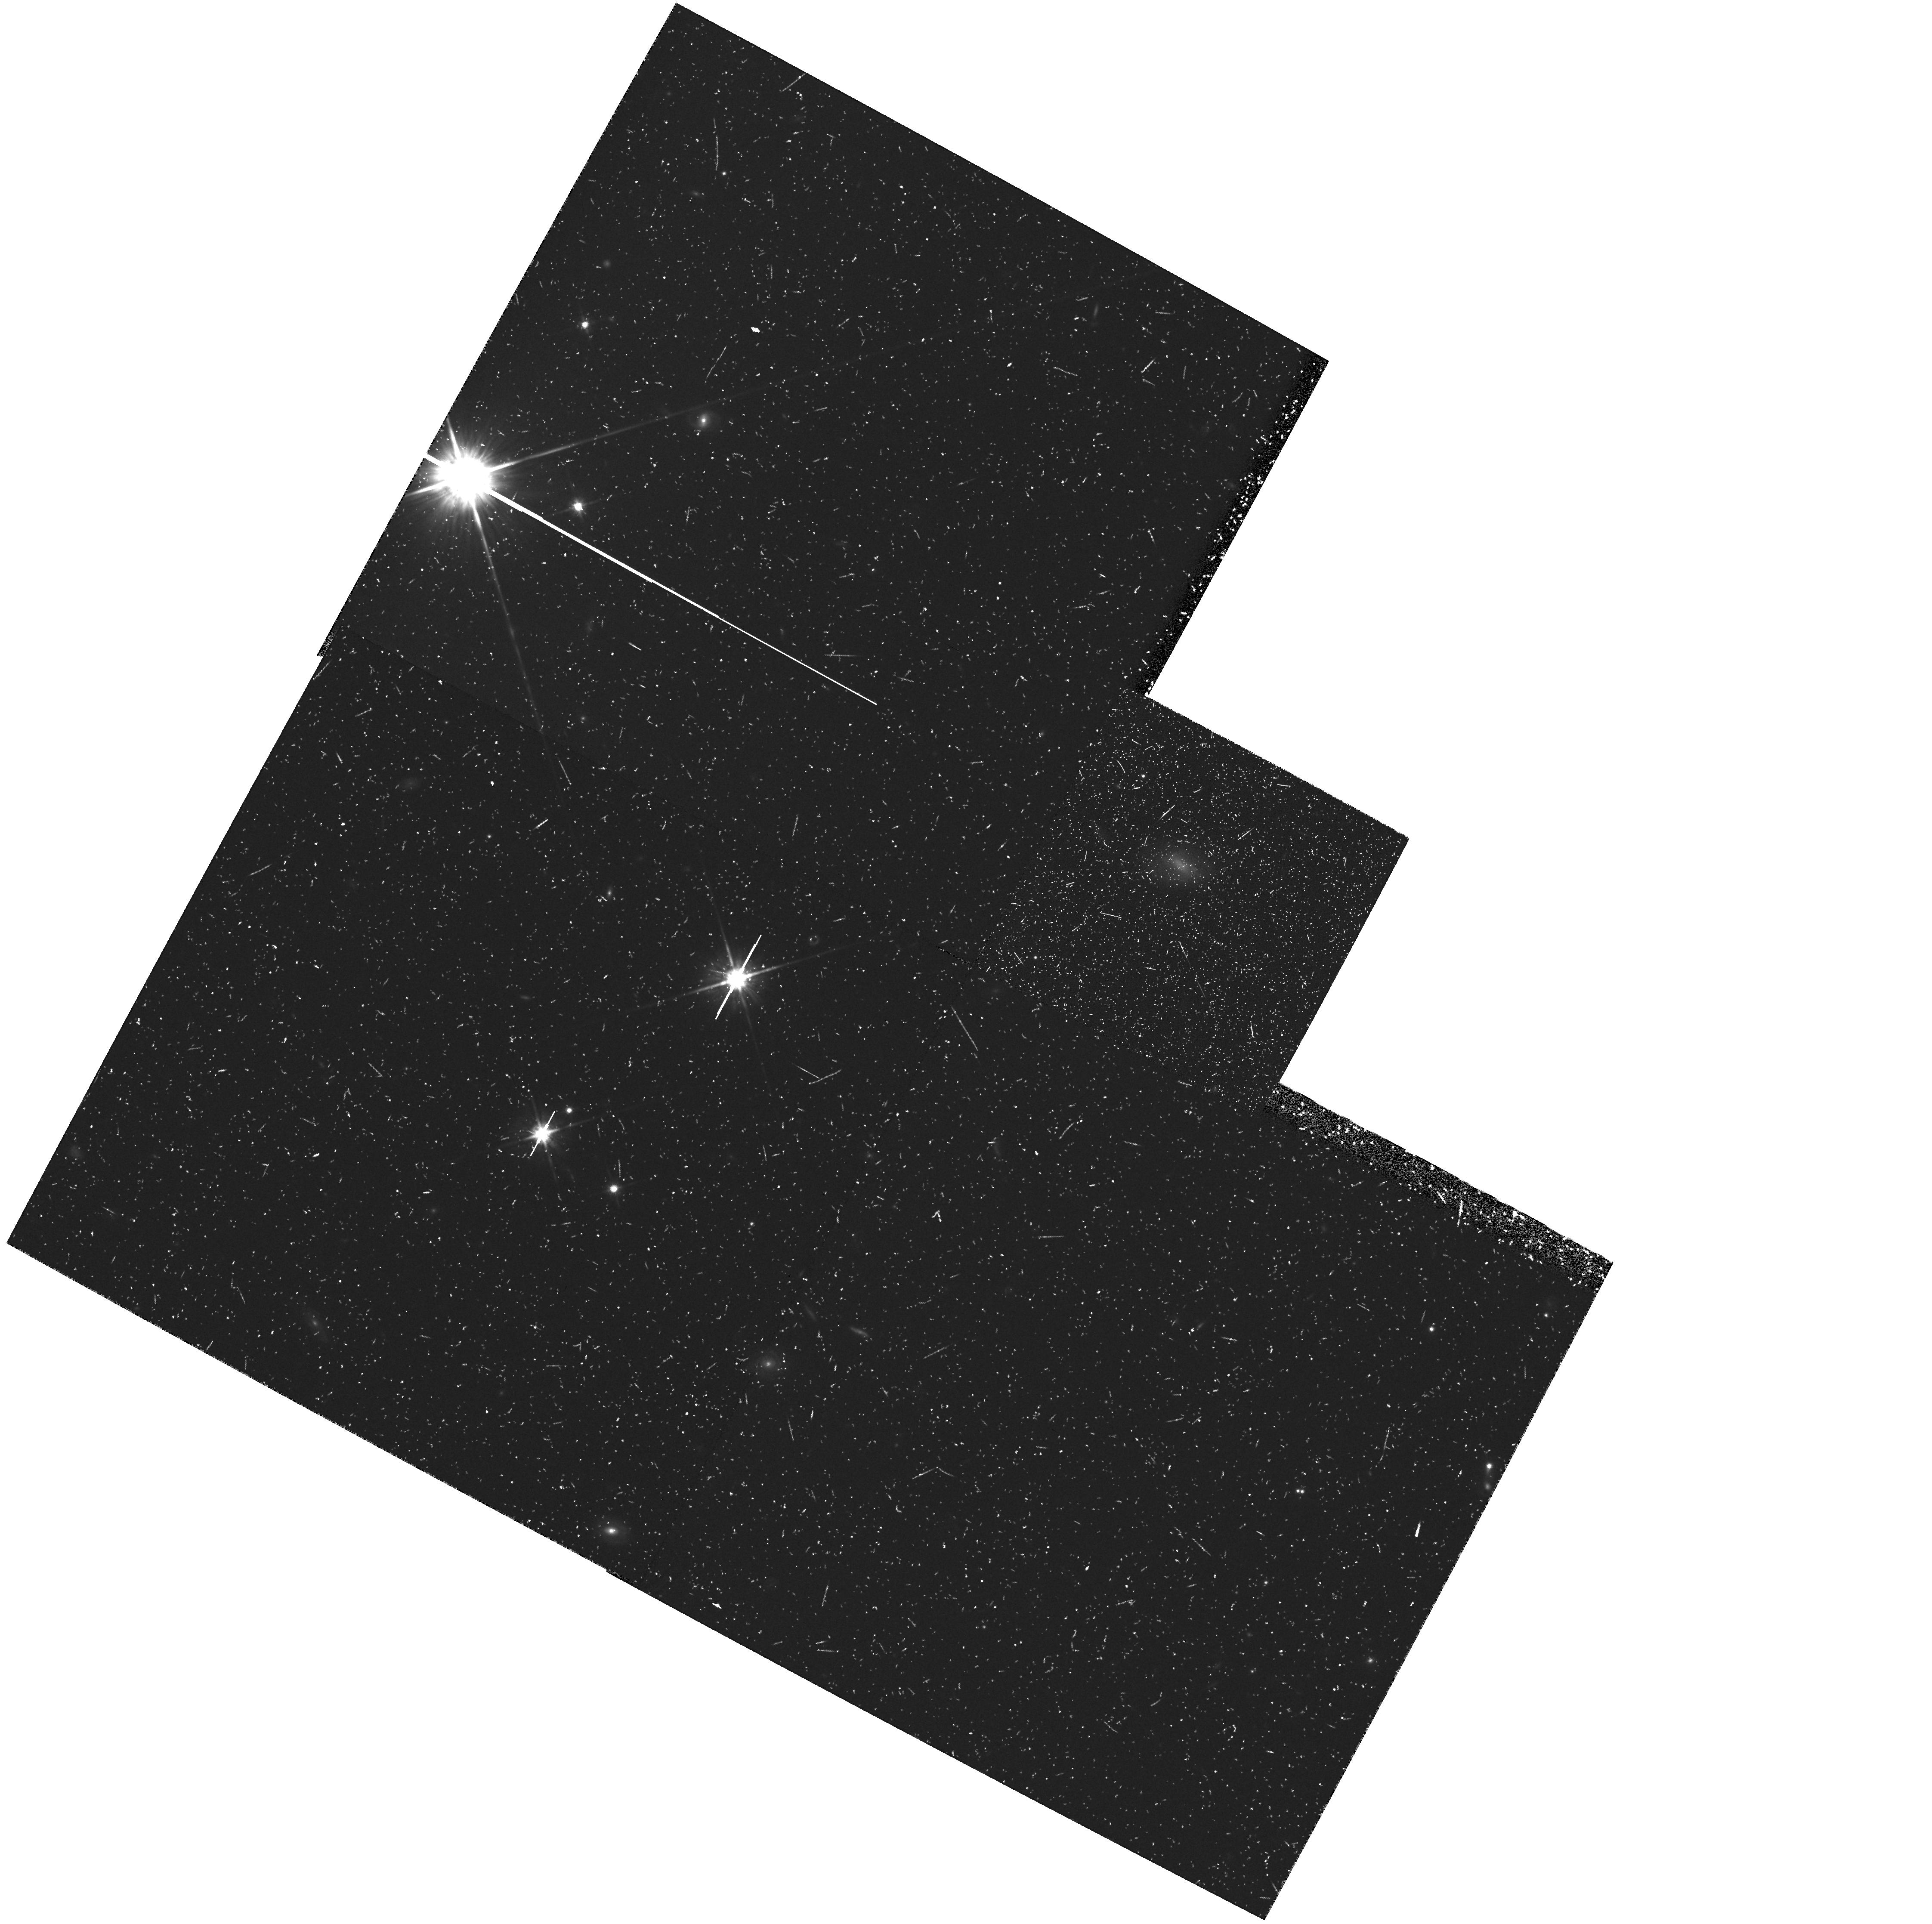
Target: field at RA 166.760°, Dec -18.280°. Instrument: WFPC2/PC. Filter: F814W. Exposure: 47 min. Observation ID: hst_5971_74_wfpc2_pc_f814w_u2oq74

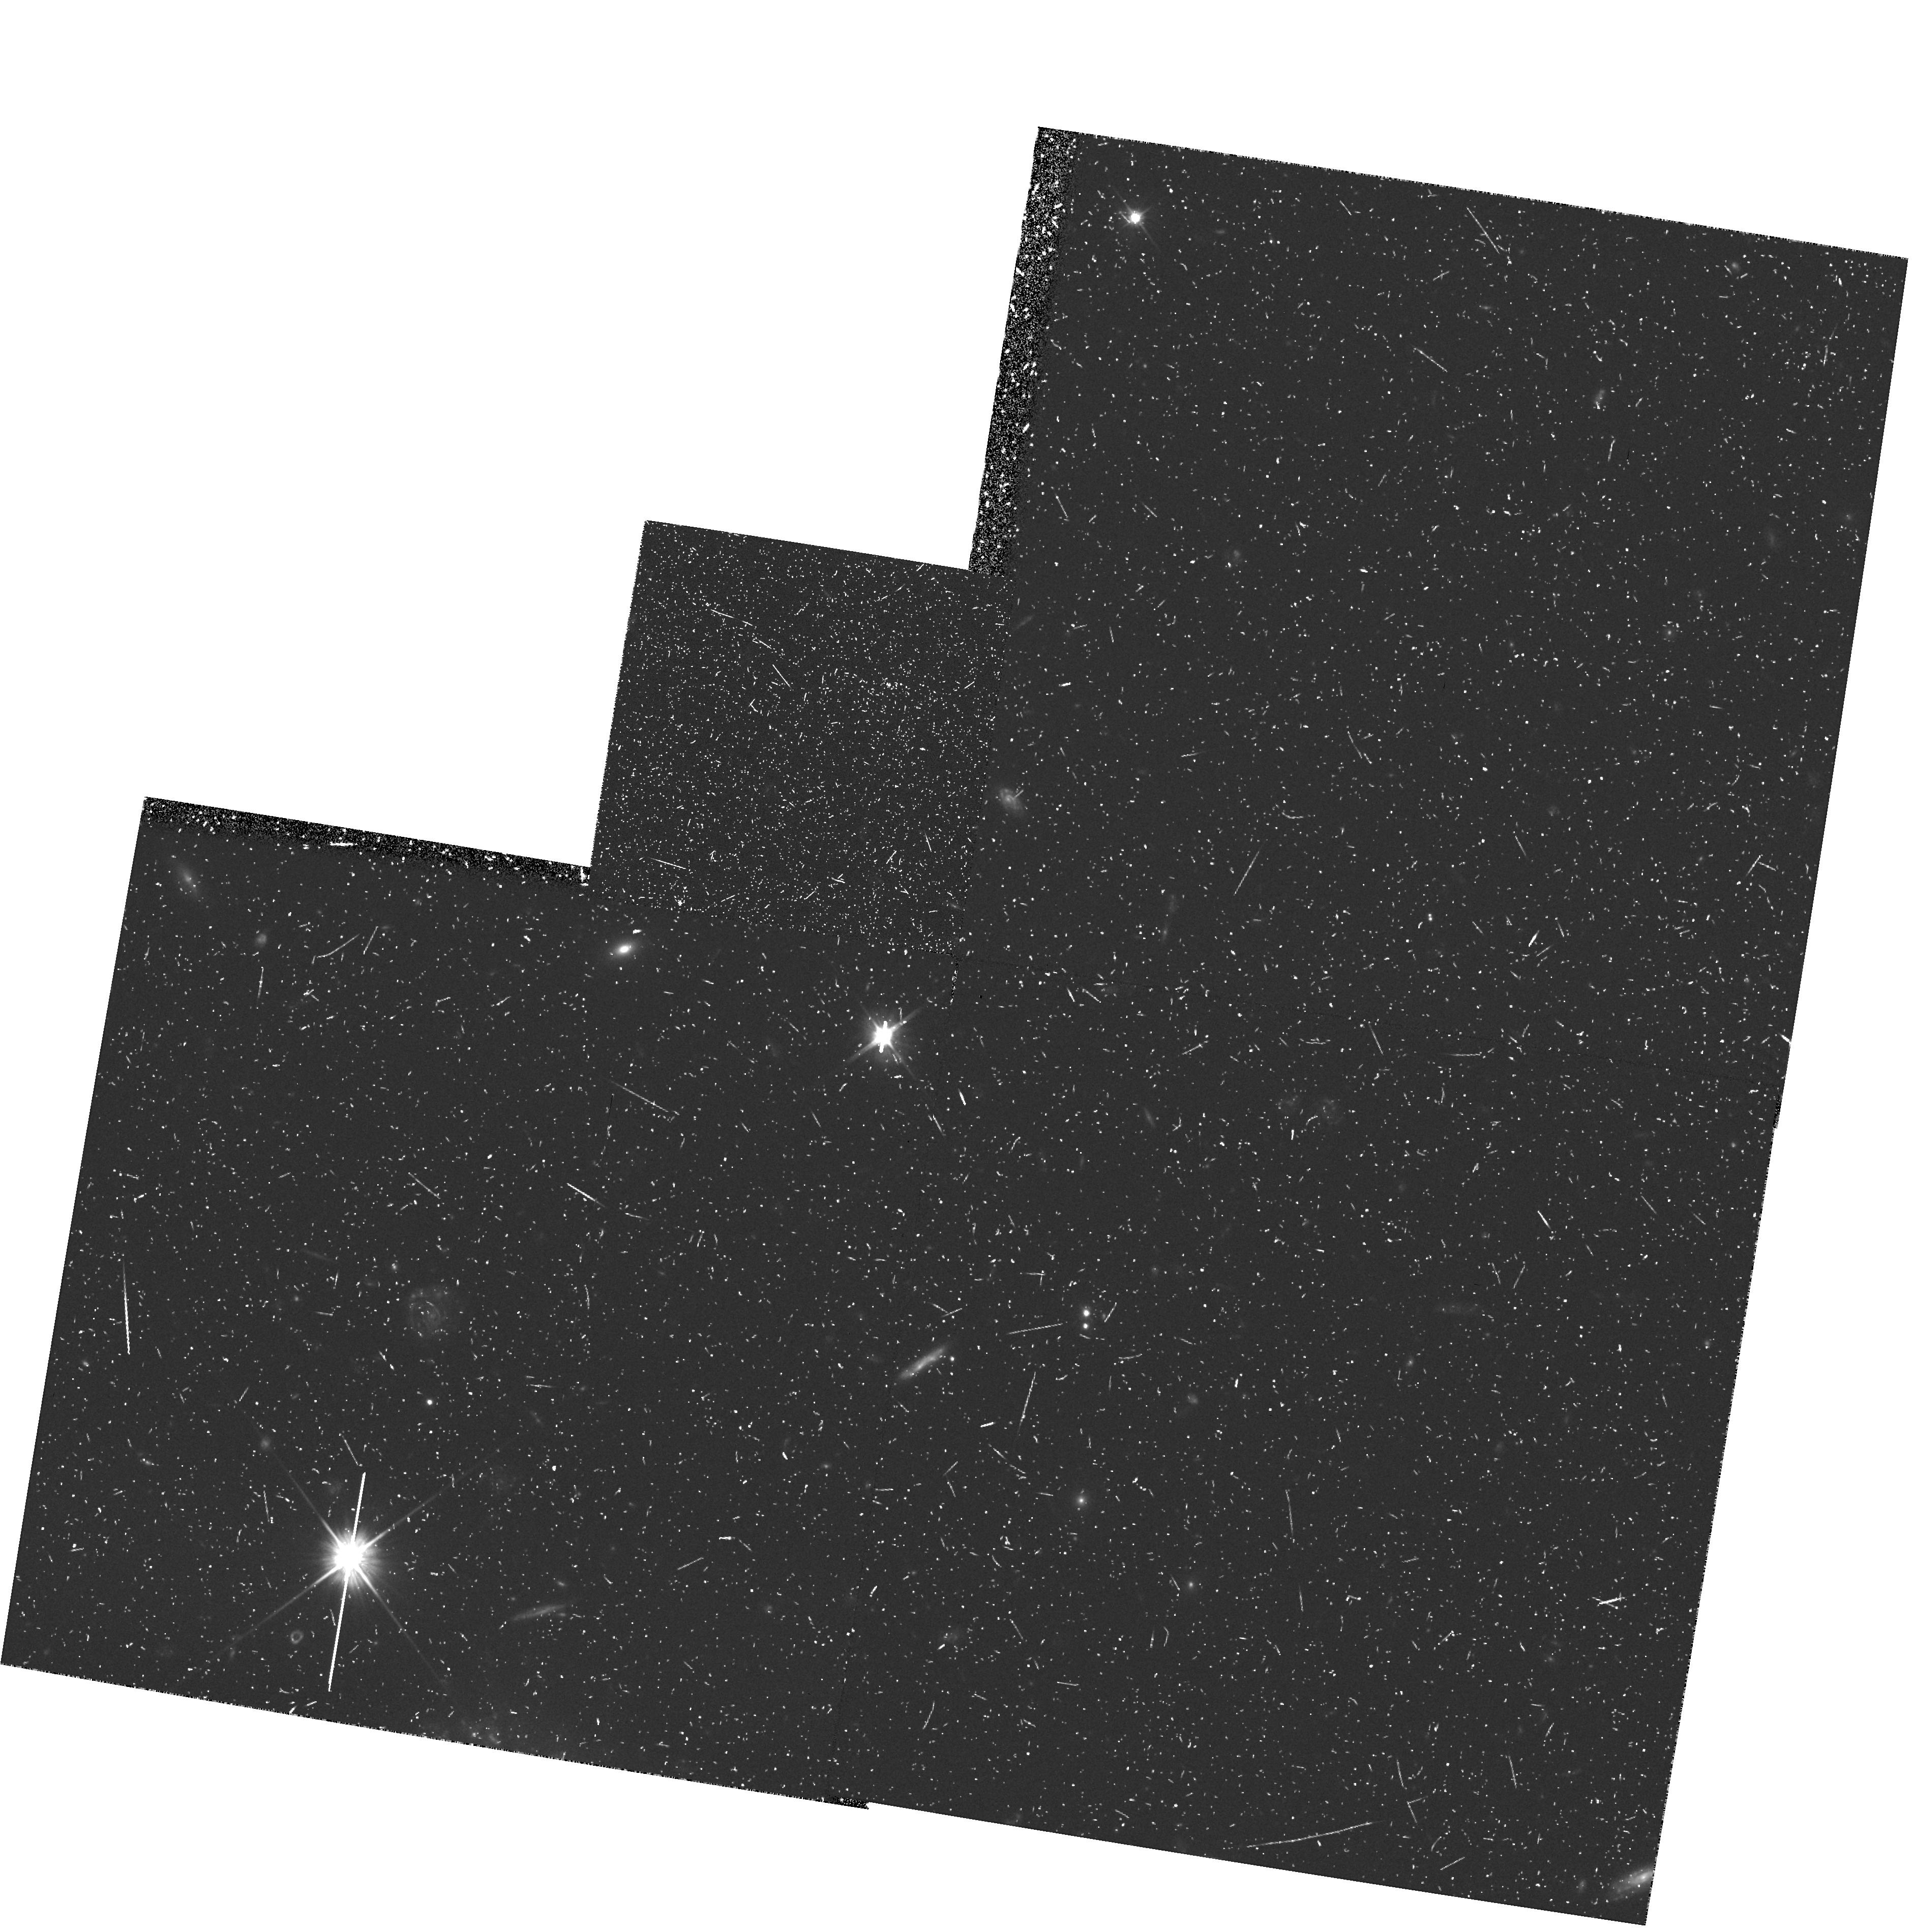
Target: field at RA 6.224°, Dec -27.273°. Instrument: WFPC2/PC. Filter: F606W. Exposure: 47 min. Observation ID: hst_5971_6d_wfpc2_pc_f606w_u2oq6d

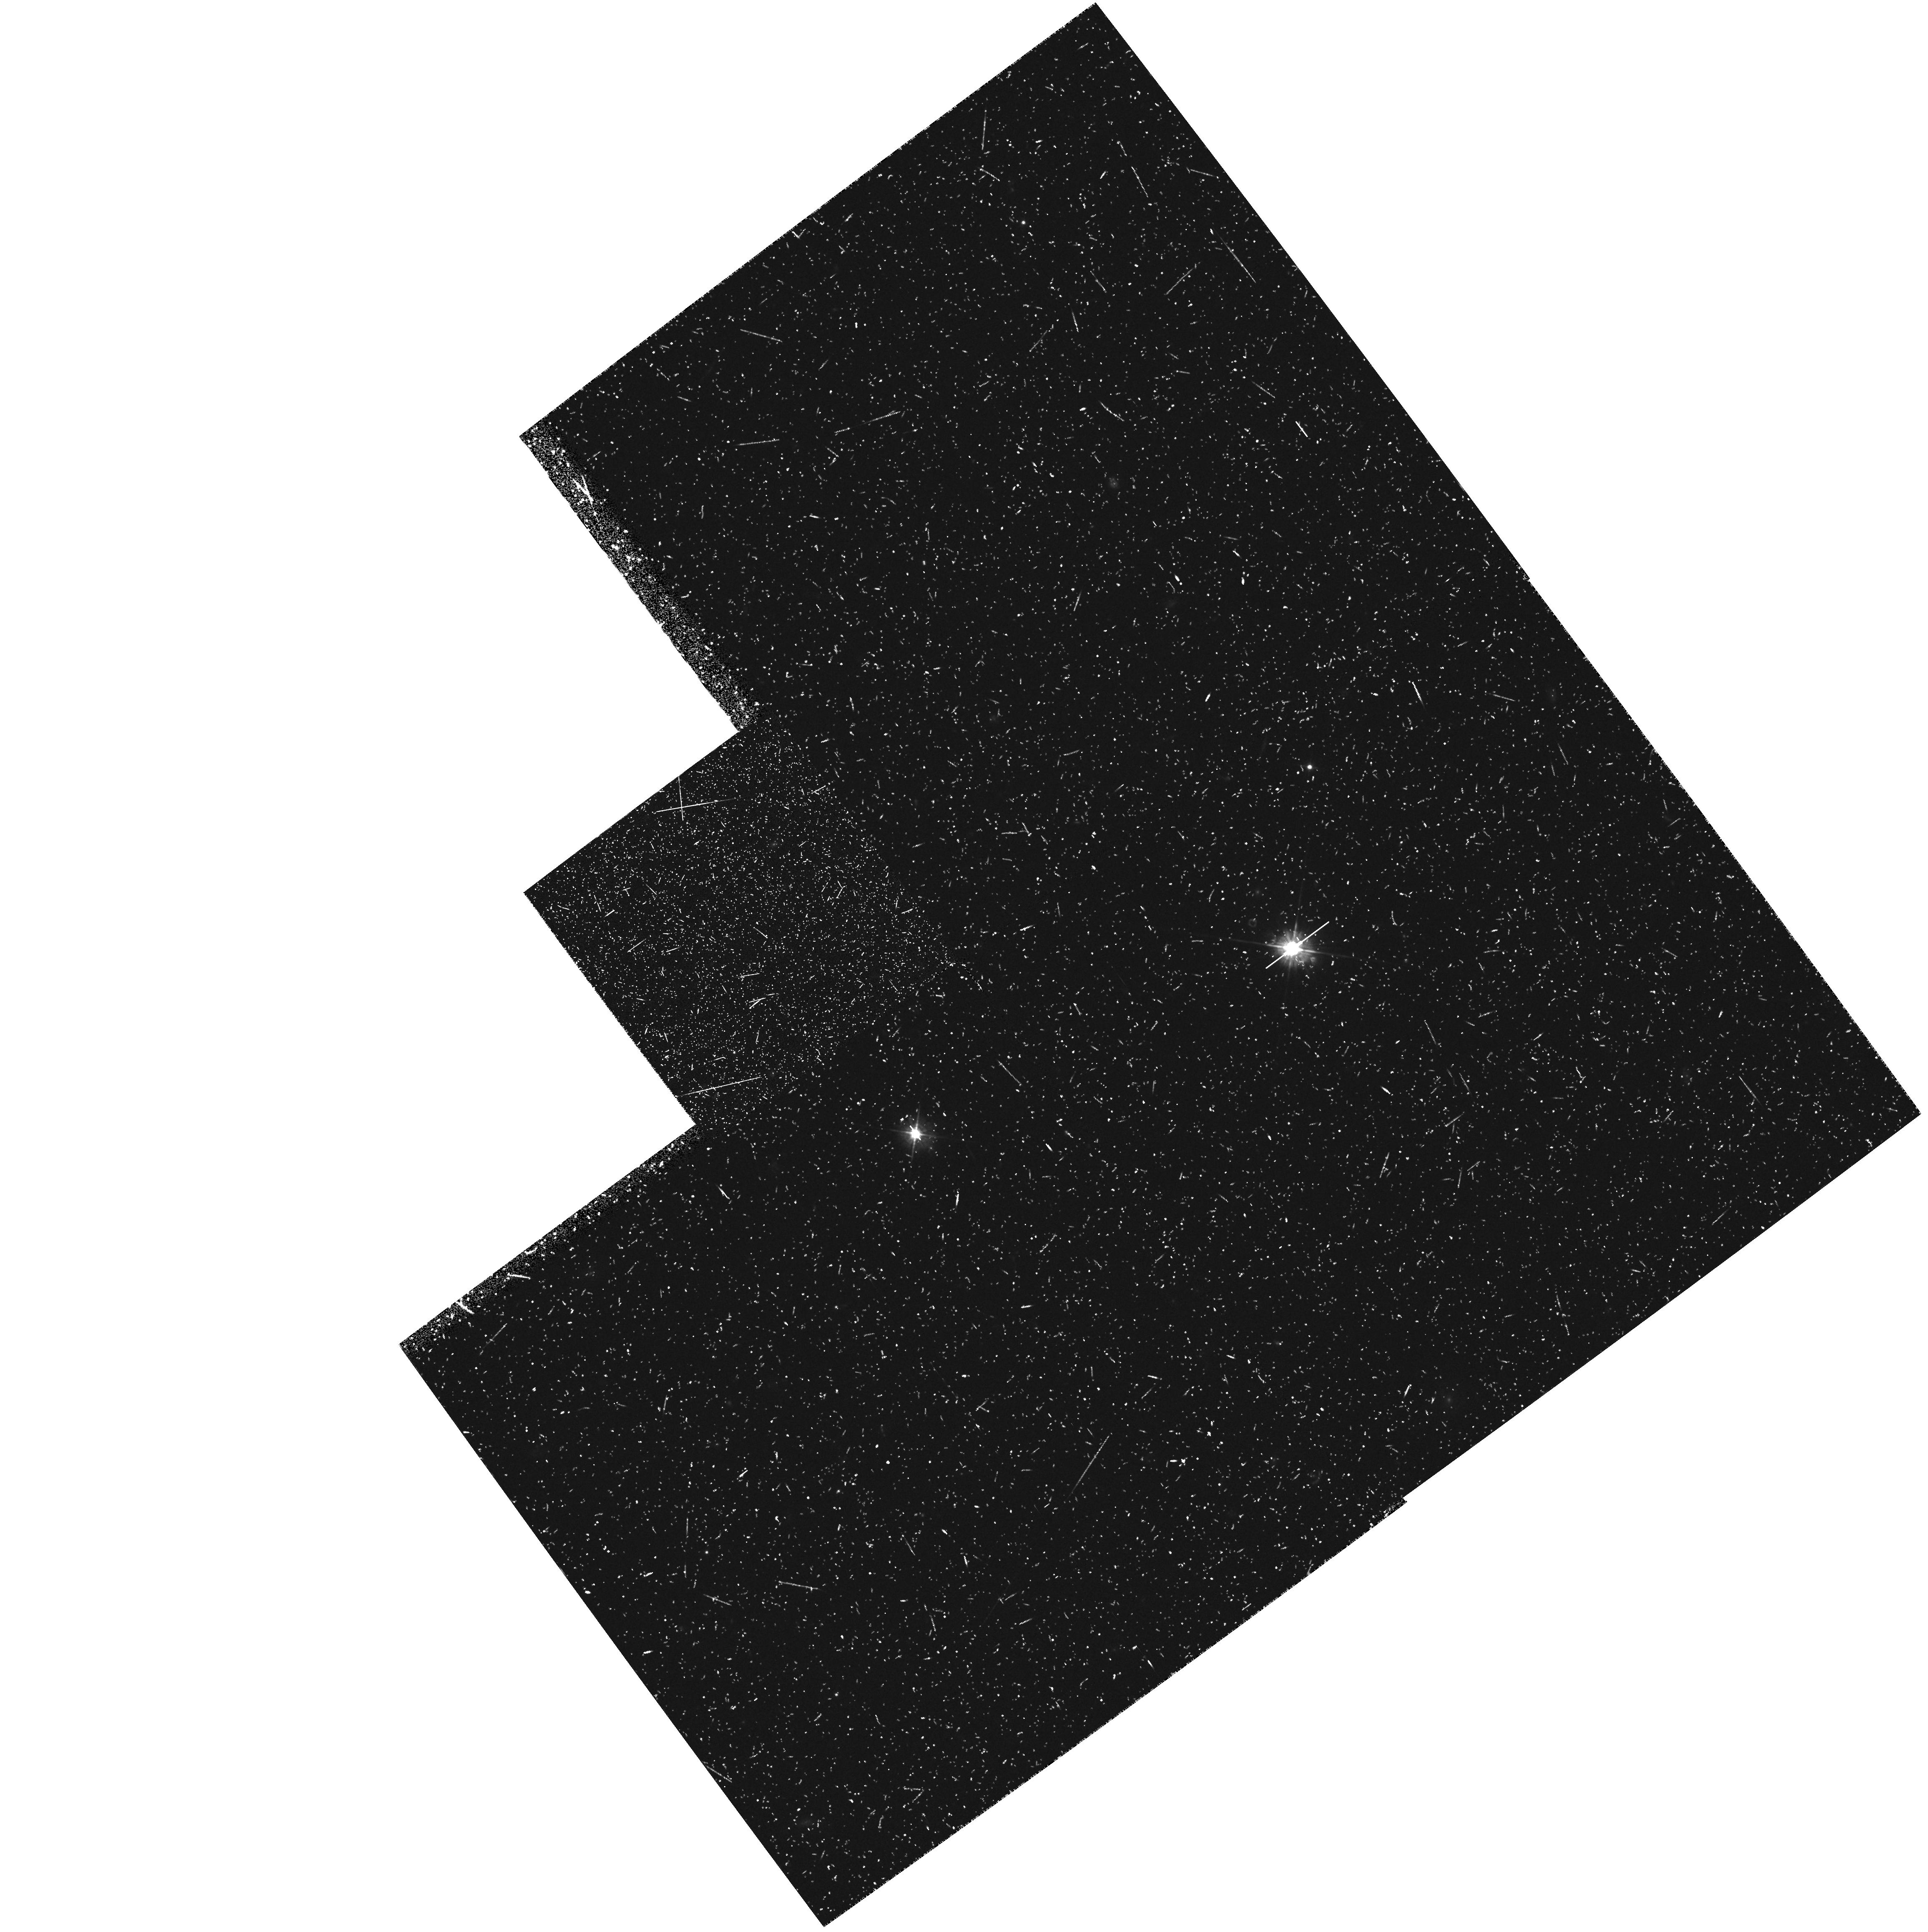
Target: field at RA 235.849°, Dec 53.880°. Instrument: WFPC2/PC. Filter: F450W. Exposure: 50 min. Observation ID: hst_5971_3k_wfpc2_pc_f450w_u2oq3k

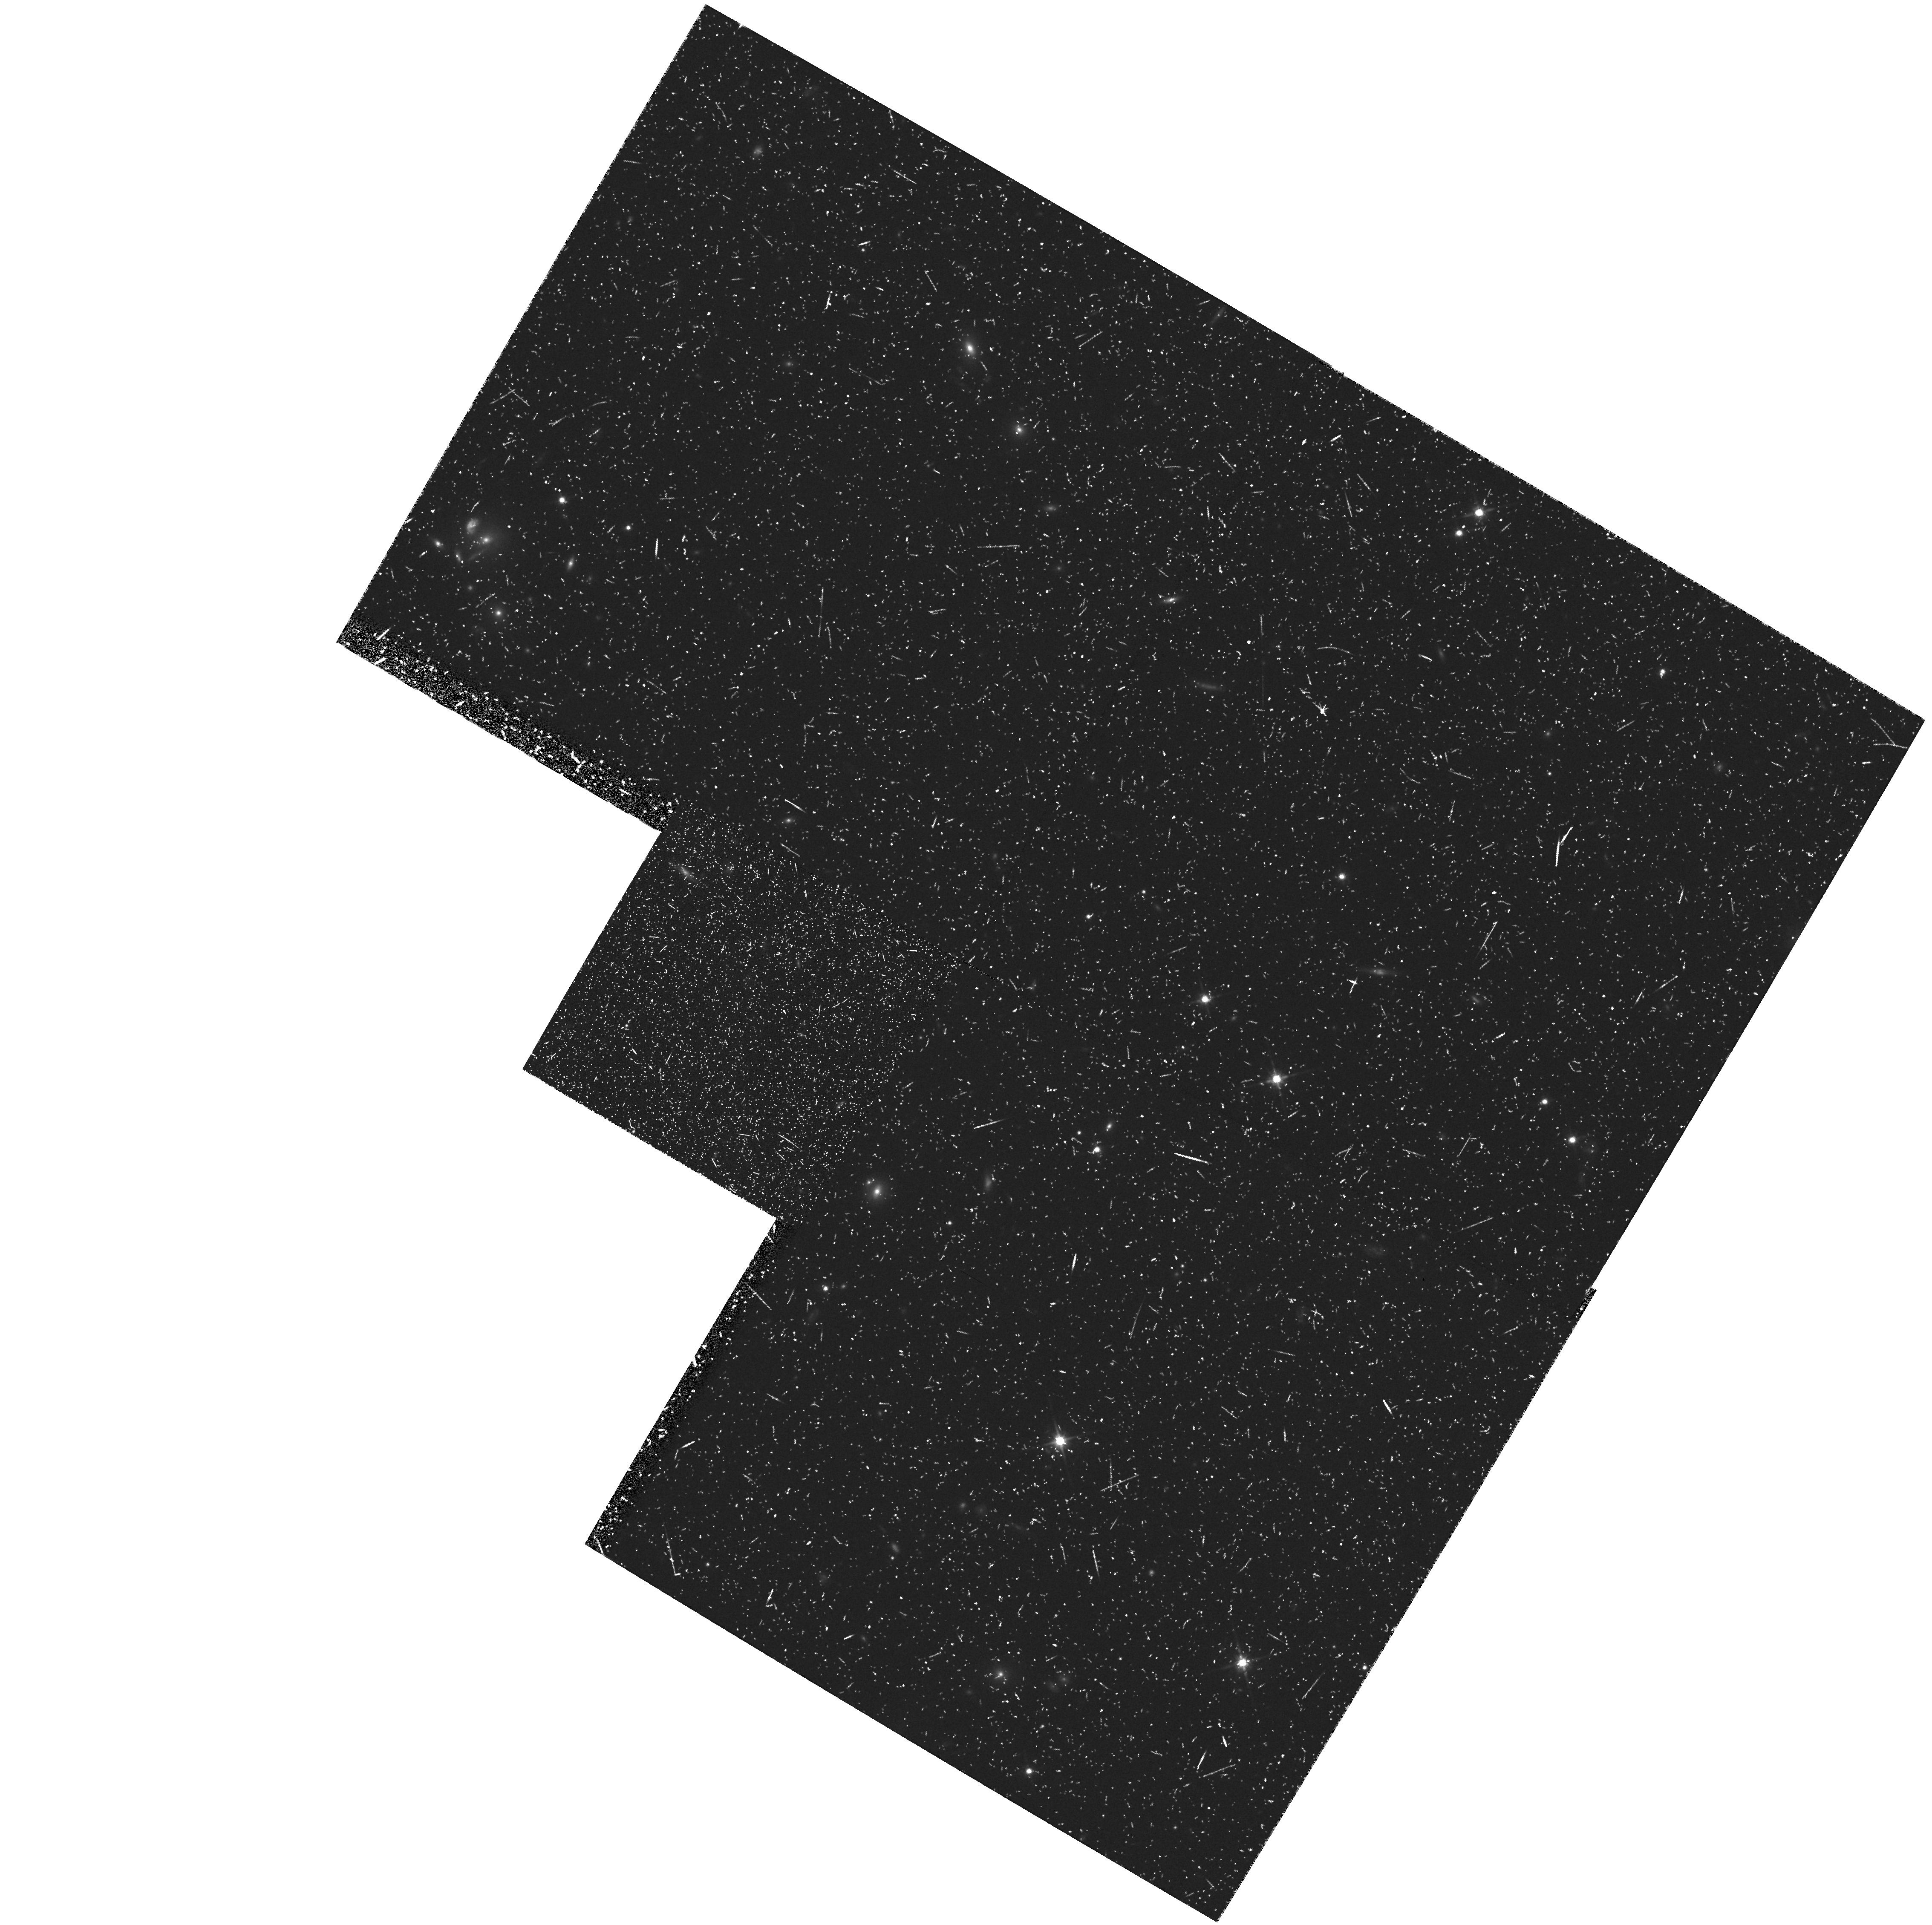
Target: field at RA 161.963°, Dec -25.224°. Instrument: WFPC2/PC. Filter: F814W. Exposure: 48 min. Observation ID: hst_5971_ci_wfpc2_pc_f814w_u2oqci

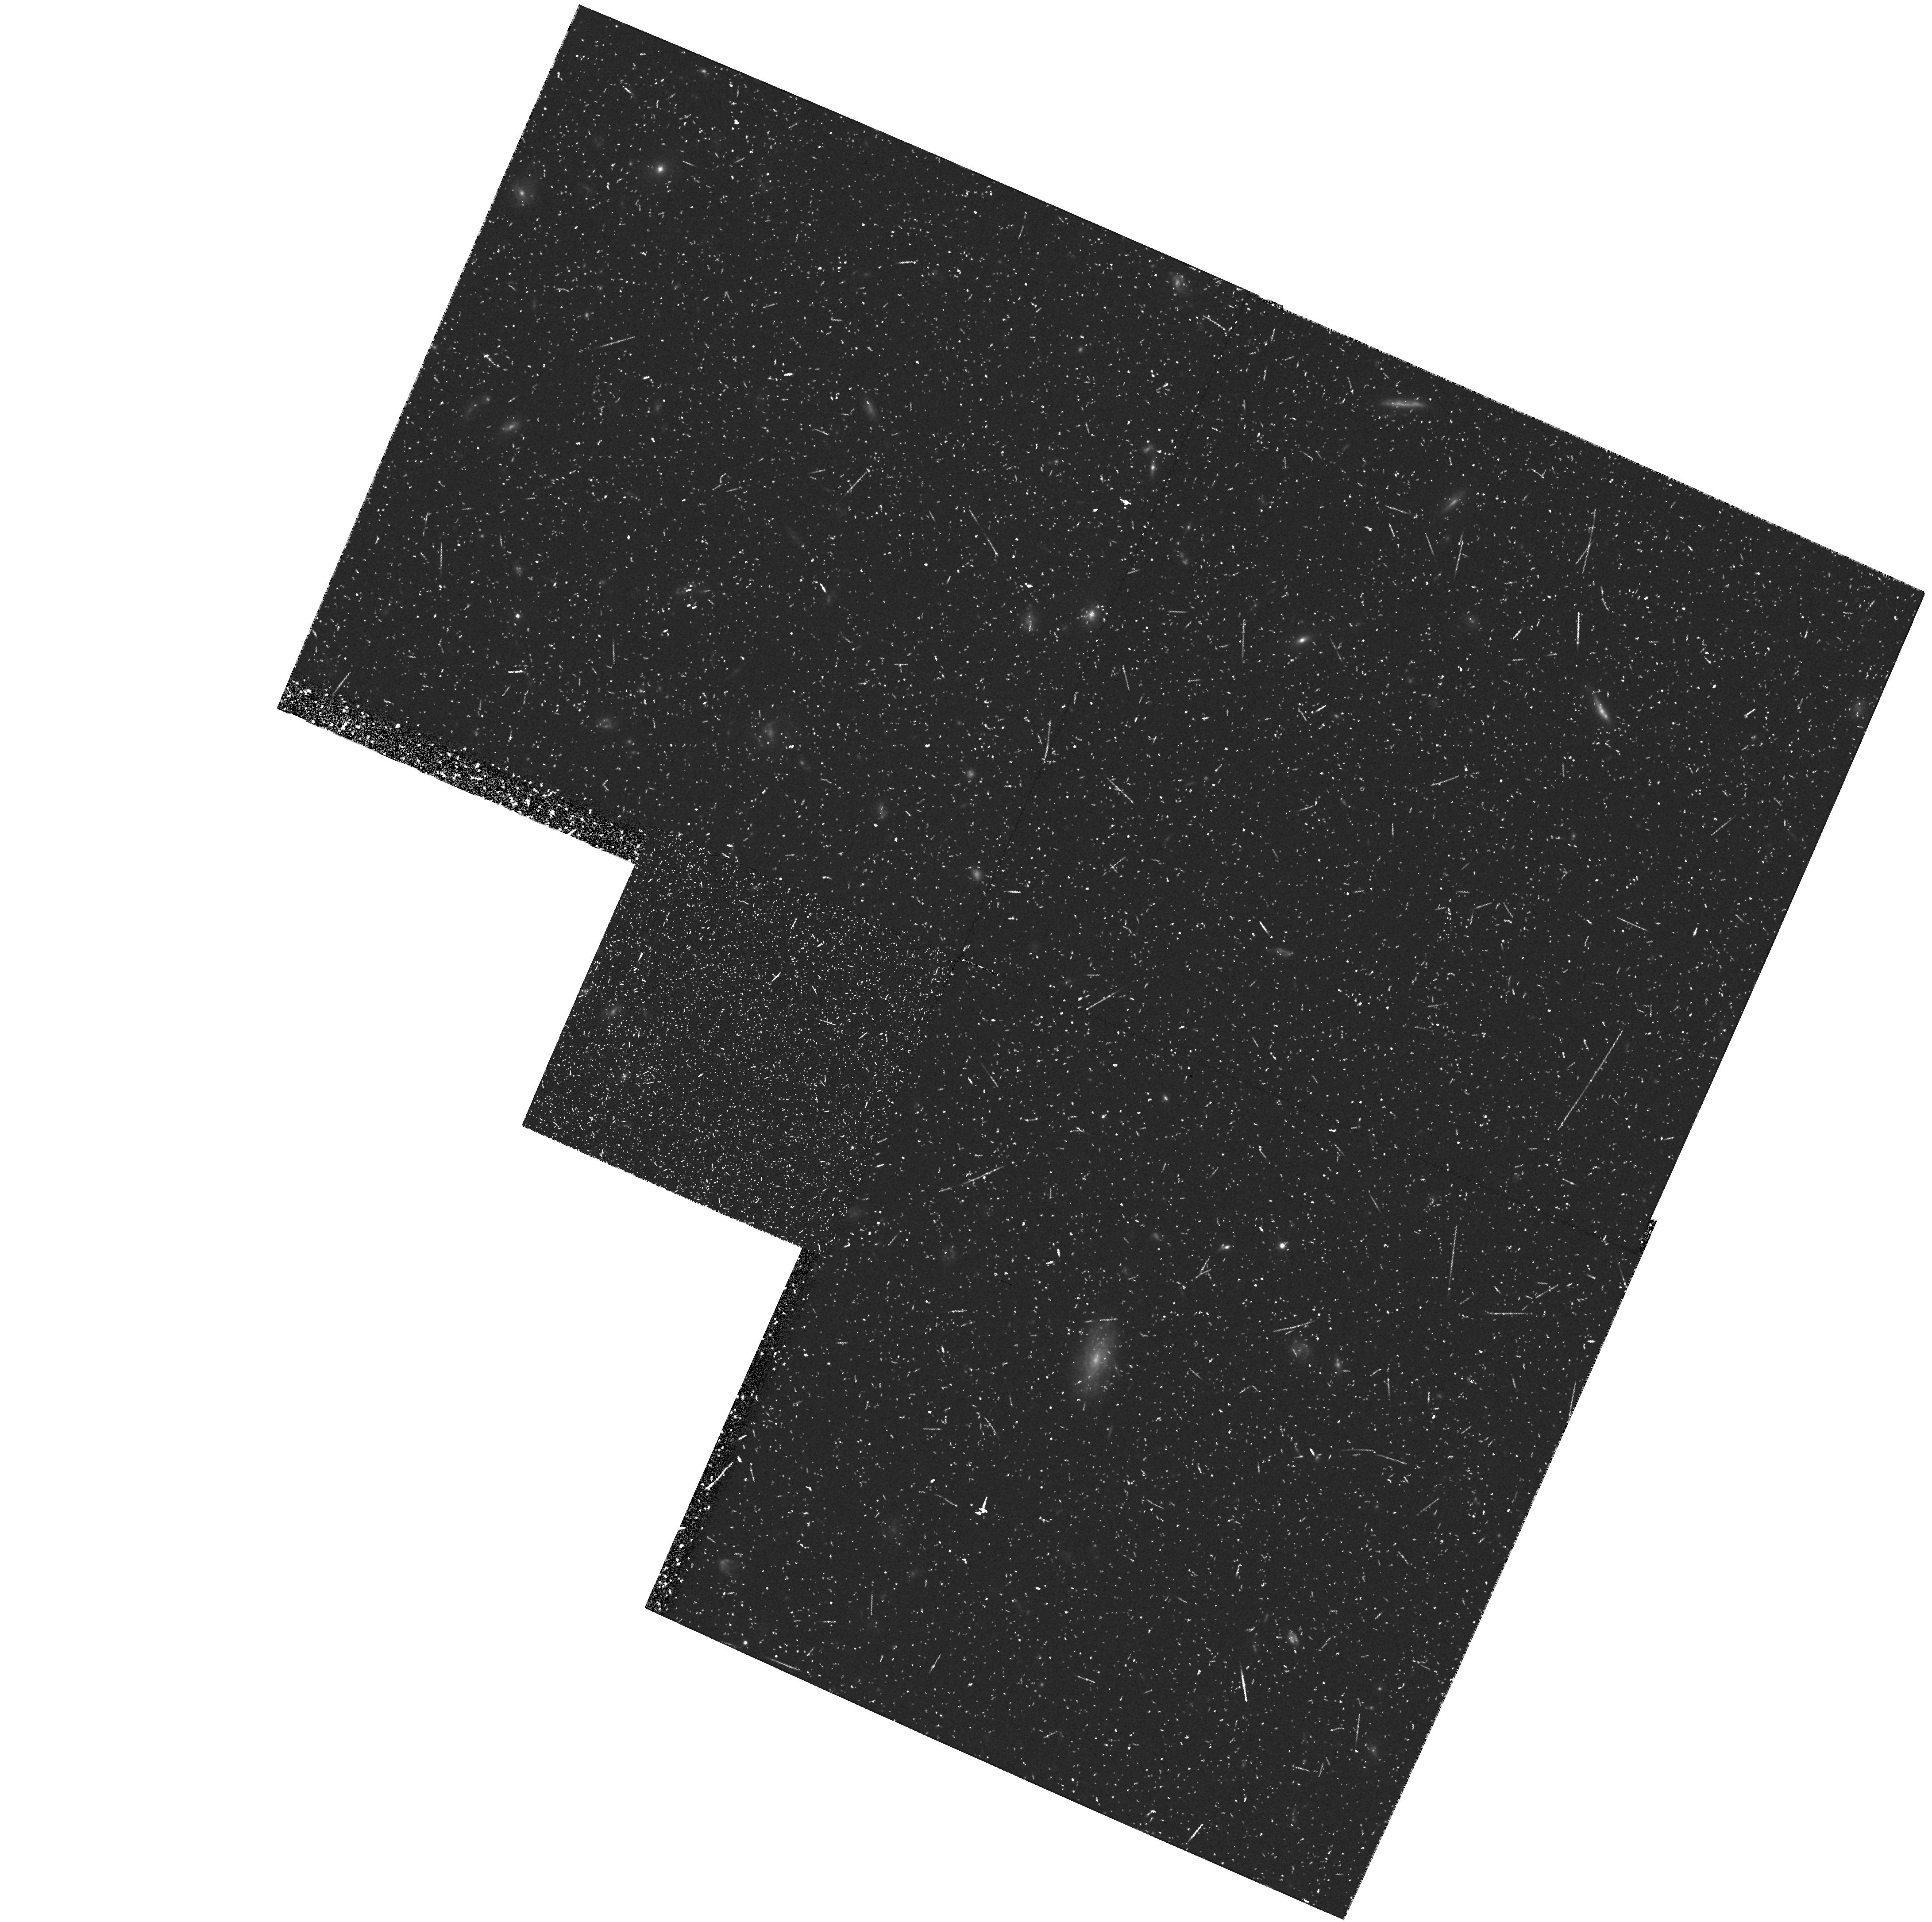
Target: field at RA 147.536°, Dec 39.401°. Instrument: WFPC2/PC. Filter: F606W. Exposure: 47 min. Observation ID: hst_5971_c9_wfpc2_pc_f606w_u2oqc9

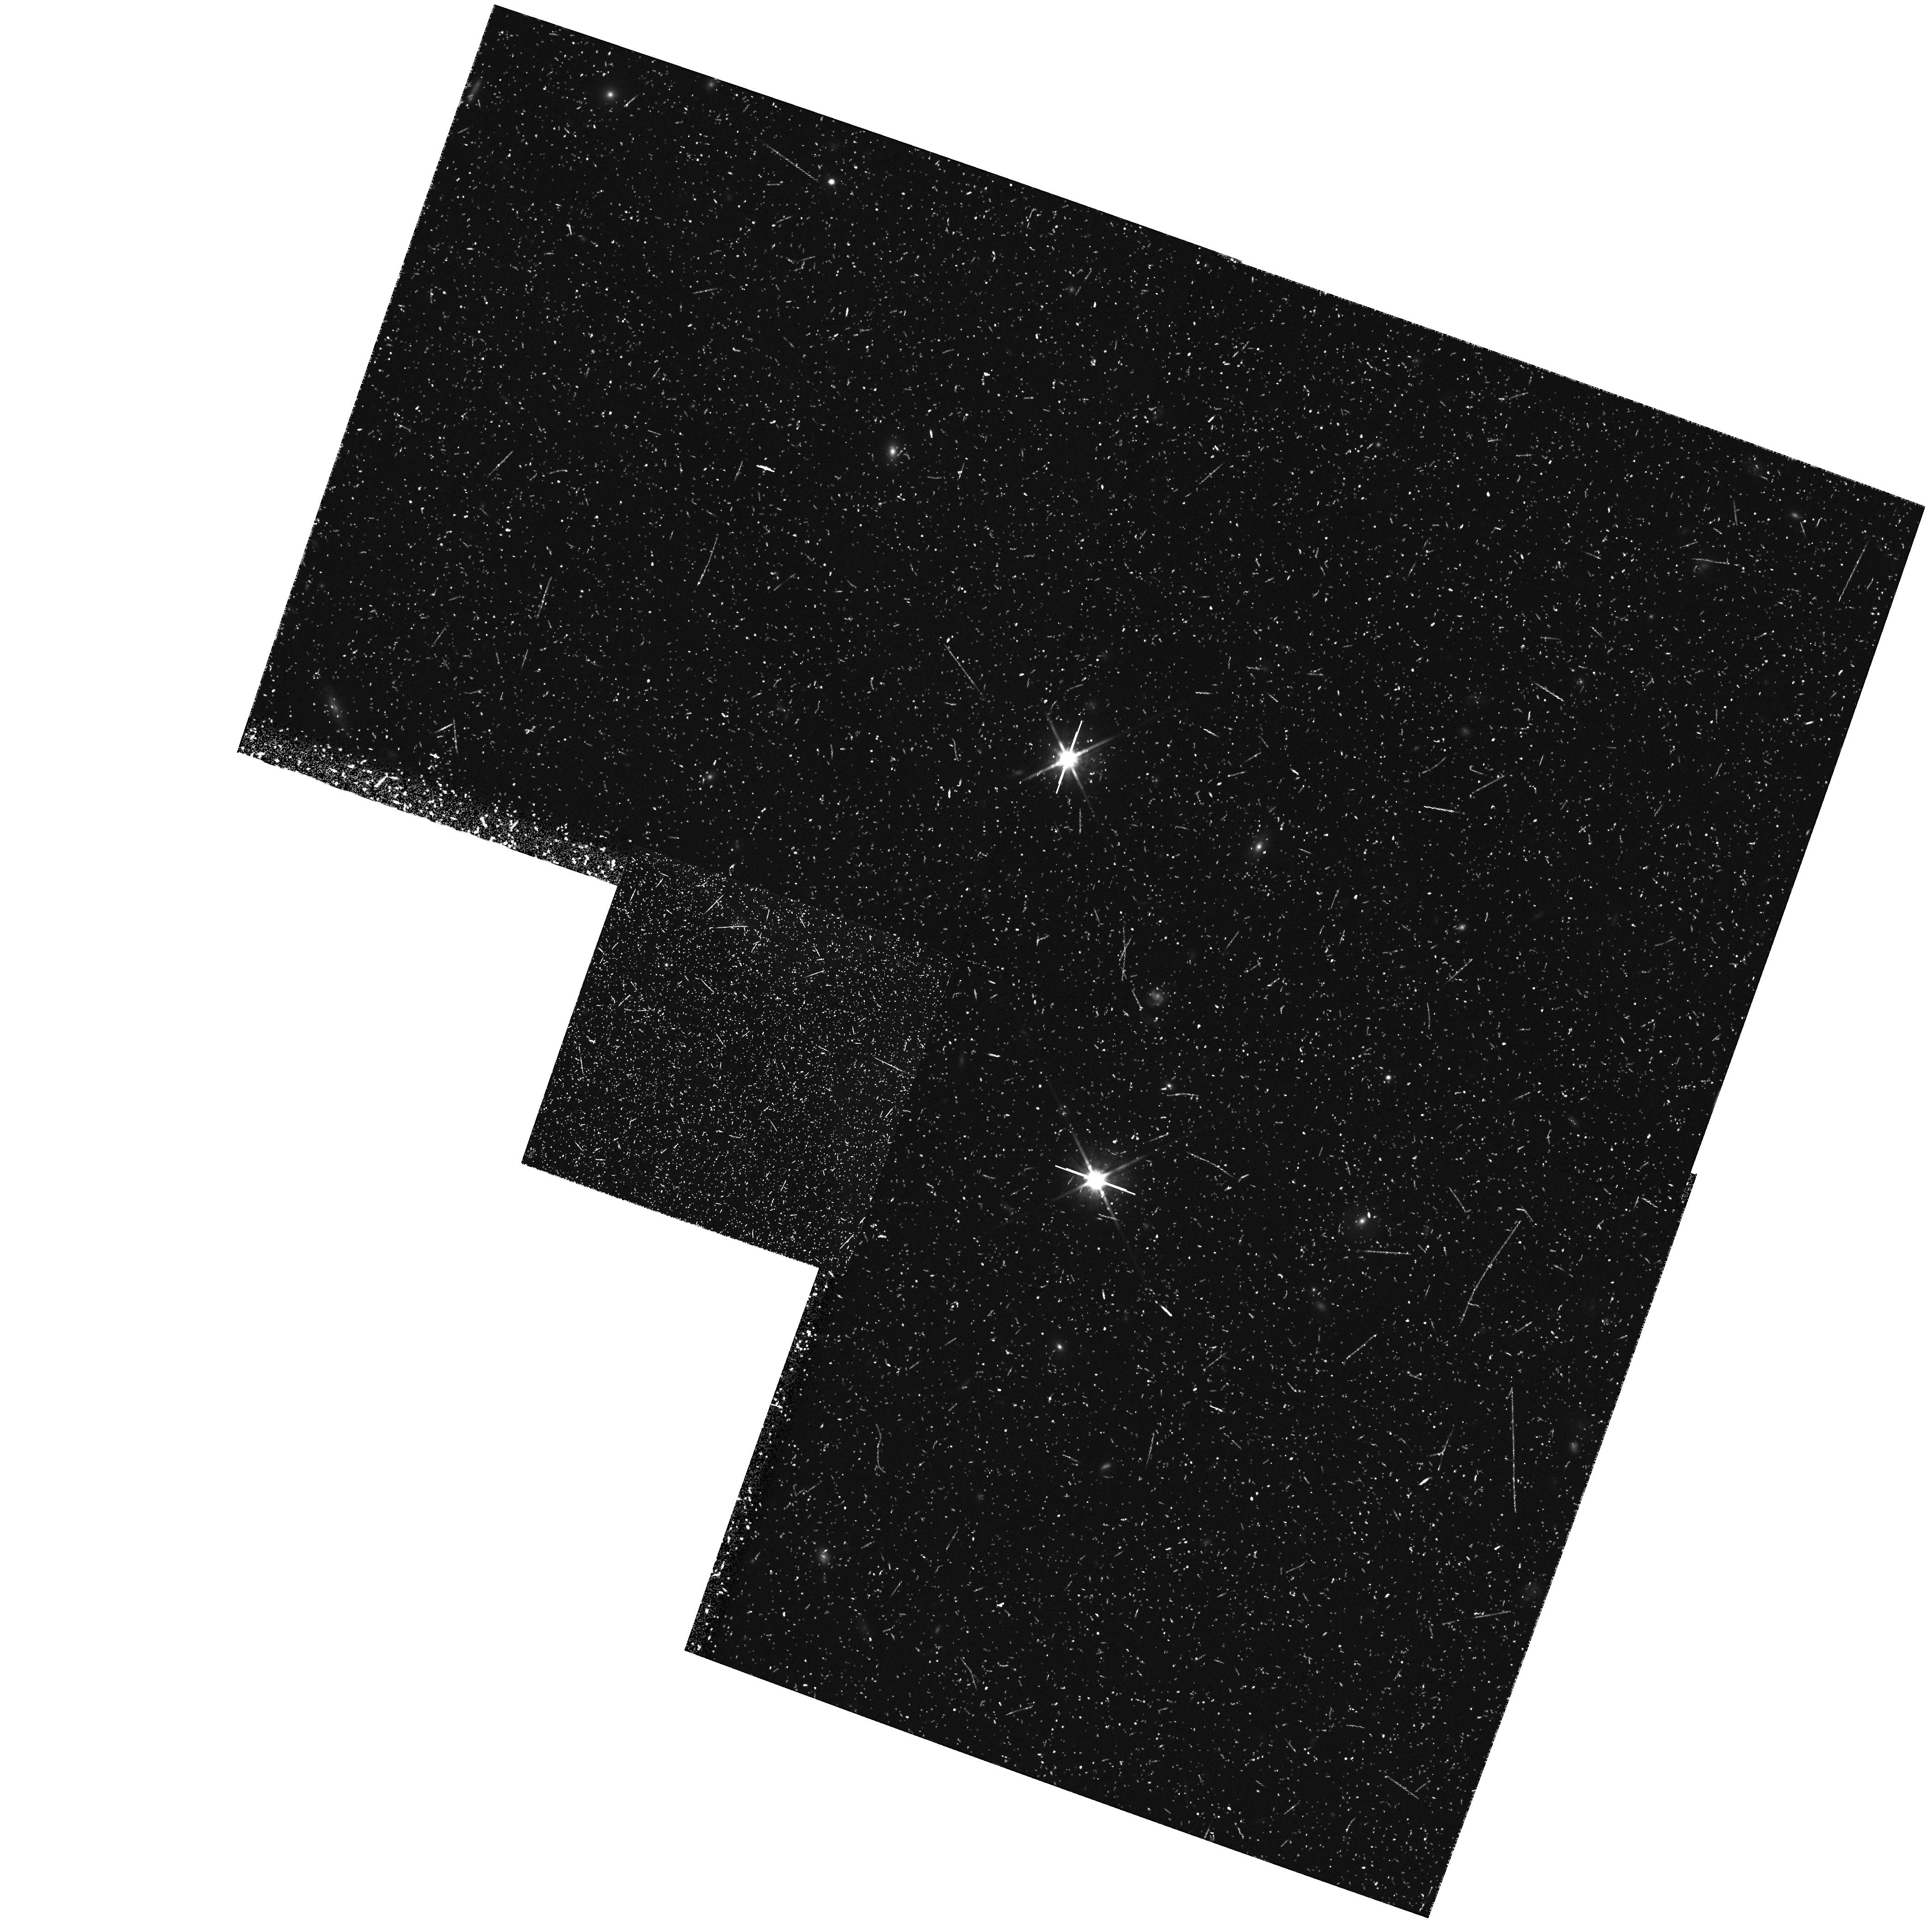
Target: field at RA 184.475°, Dec 50.205°. Instrument: WFPC2/PC. Filter: F814W. Exposure: 52 min. Observation ID: hst_5971_dq_wfpc2_pc_f814w_u2oqdq

HST MEDIUM DEEP SURVEY (PI: Griffiths, Richard E.)

We have shown that randomly-positioned parallel WFPC exposures obtained via the Medium Deep Survey (MDS) provide unique high resolution imaging data which cannot be obtained in reasonable allocations of primary time. For statistical programs in extragalactic and Galactic astronomy, source counts parameterized by morphology, magnitude, color and scale-length constitute an invaluable database for long term programs in cosmology, galaxy evolution and Galactic structure. Although the original goals of the MDS were severely limited in Cycles 1-3, we have demonstrated dramatic progress in each of these areas in the 6 months during which Cycle 4 data has been available. Highlights include the realization that the bulk of the familiar Hubble sequence of galaxies was in place at z~eq0.5, the recognition of large numbers of faint irregular galaxies, and our ability to discover unusual objects by virtue of the large areas spanned by the MDS. Considering the accelerated progress now established, we are requesting continuation of the MDS into Cycle 5. Our new strategy takes full account of our projected achievements in Cycle 4 and is optimized to explore the unique parameter space of parallel data more effectively viz. (i) building up significant samples of rare objects (e.g. lensed objects, peculiar galaxies, faint stars), (ii) studying the sources which hold the key to resolving the faint blue galaxy problem. Our proven on-going access to large ground-based telescopes is a major strength of the team.